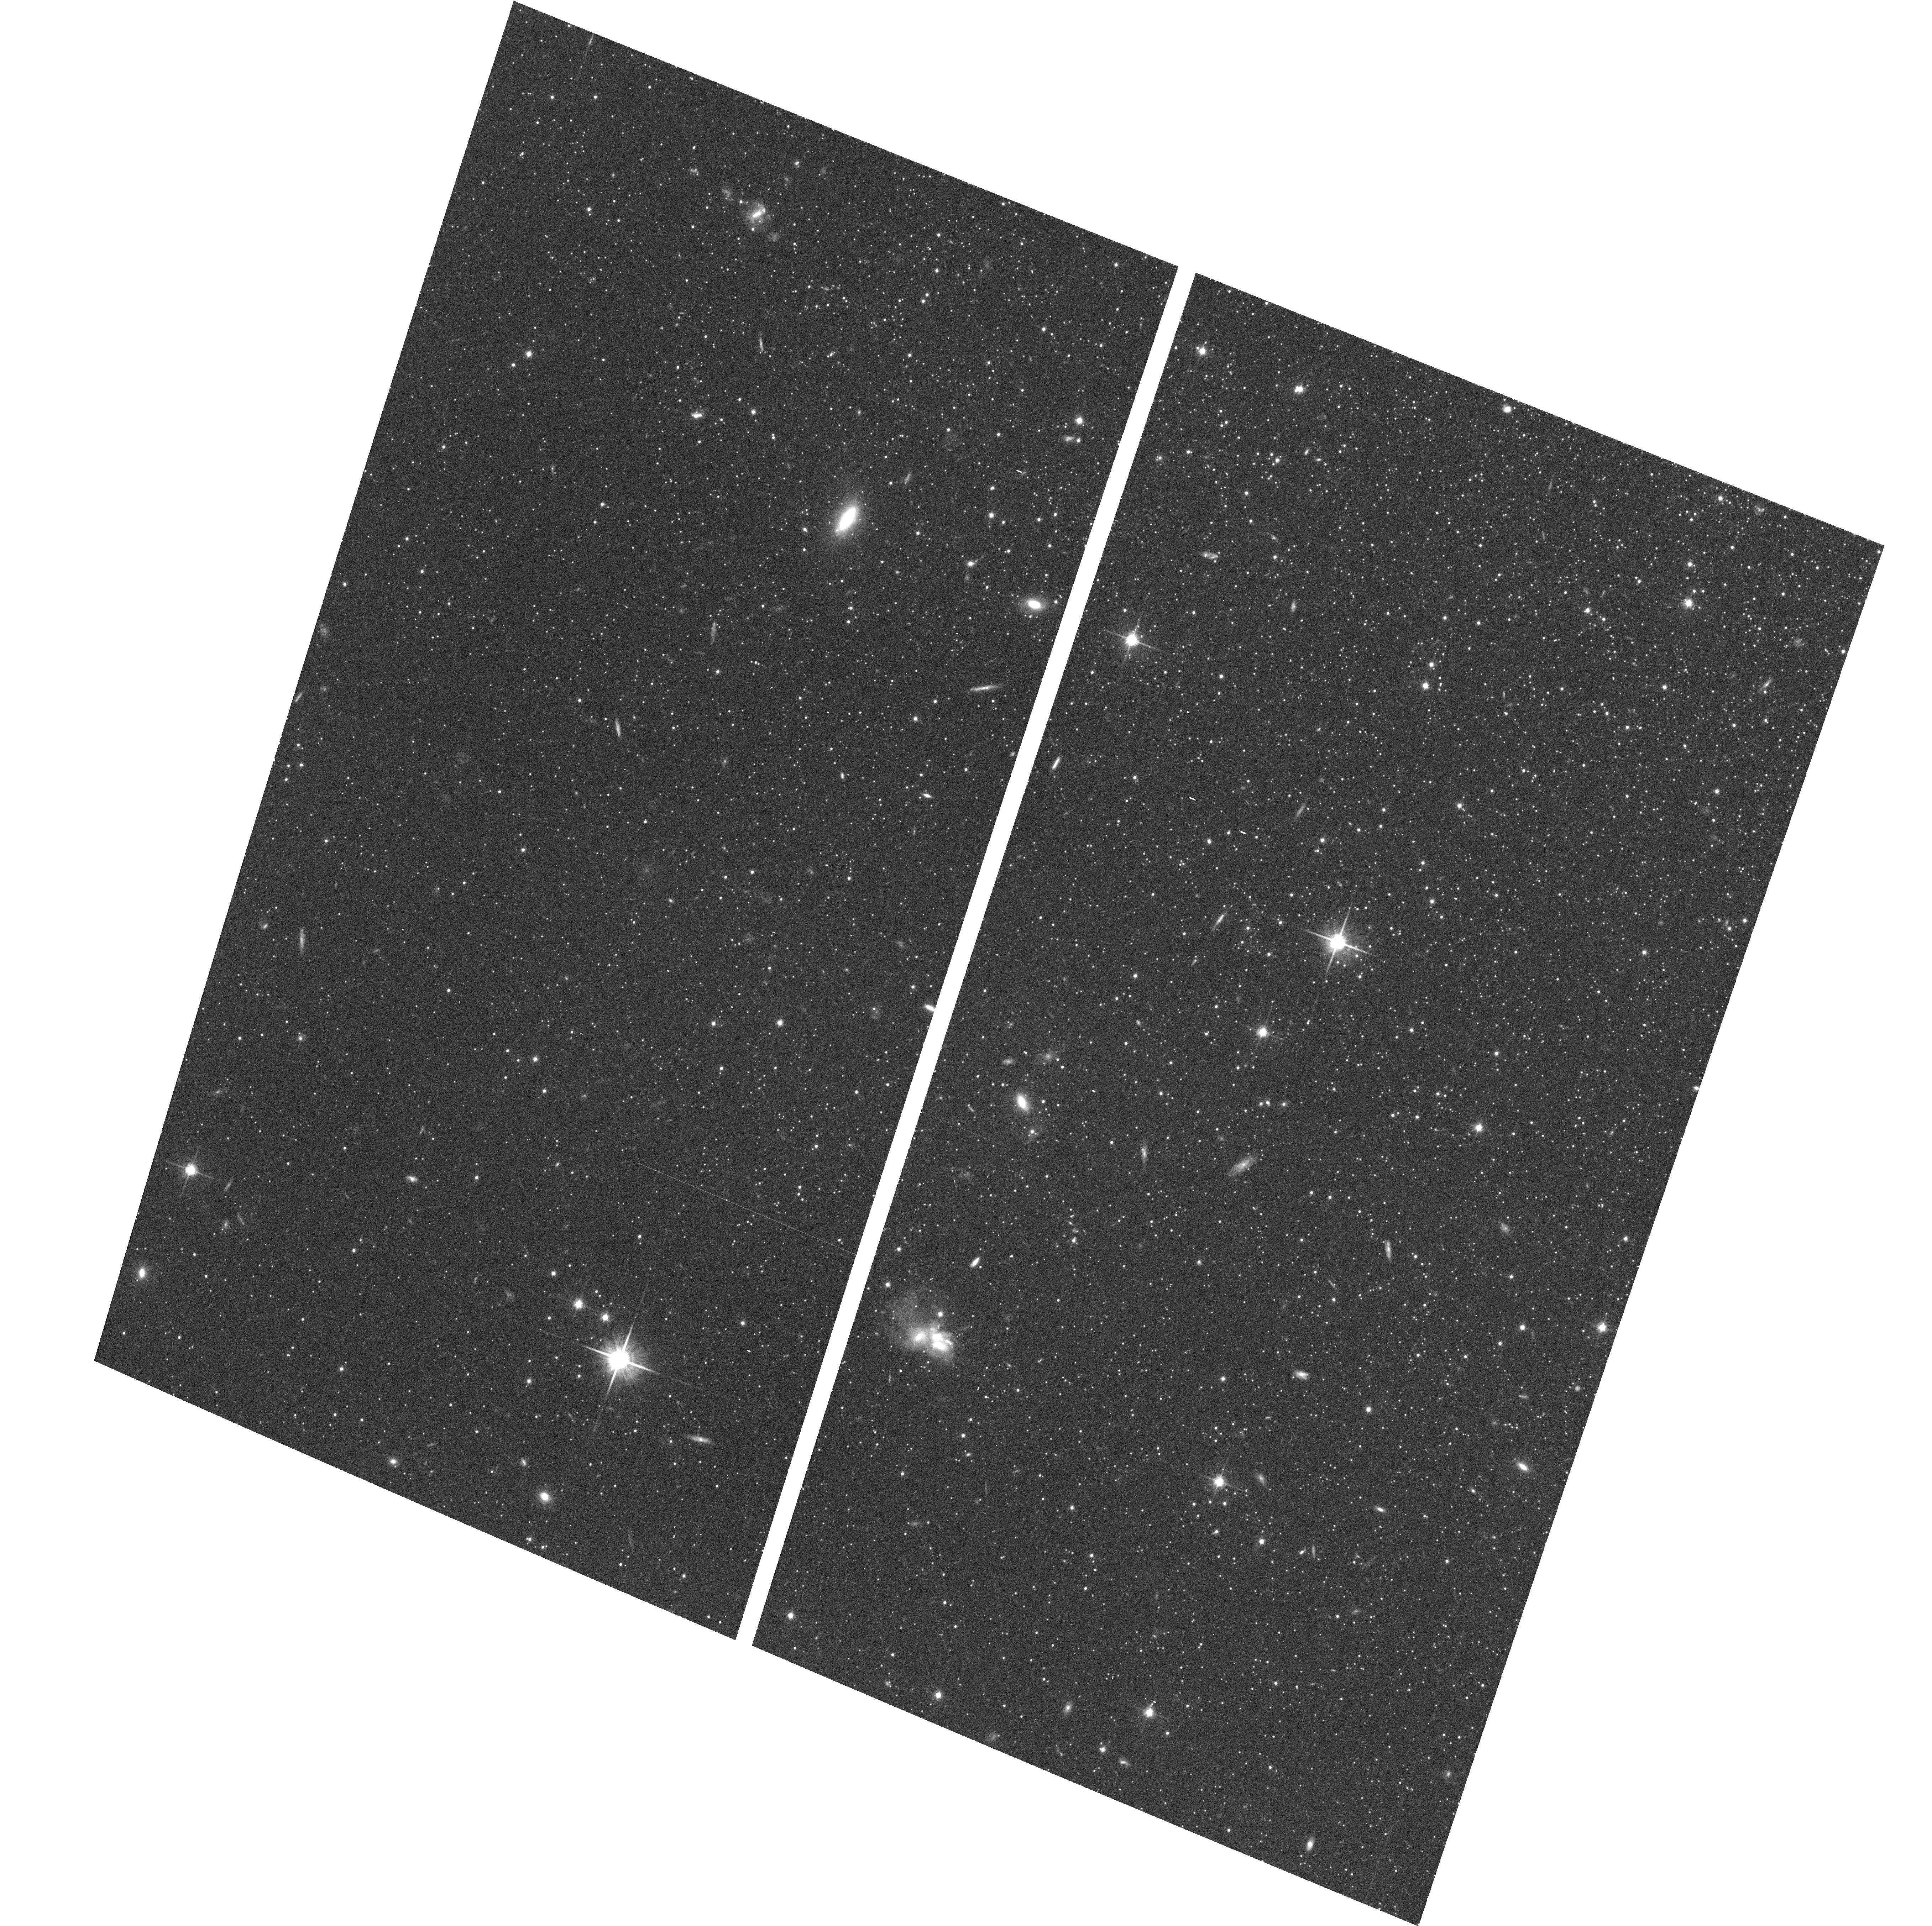
Target: NGC598-HALO1
Instrument: ACS/WFC
Filter: F814W
Exposure: 23 min
Observation ID: hst_9479_01_acs_wfc_f814w_j8g801

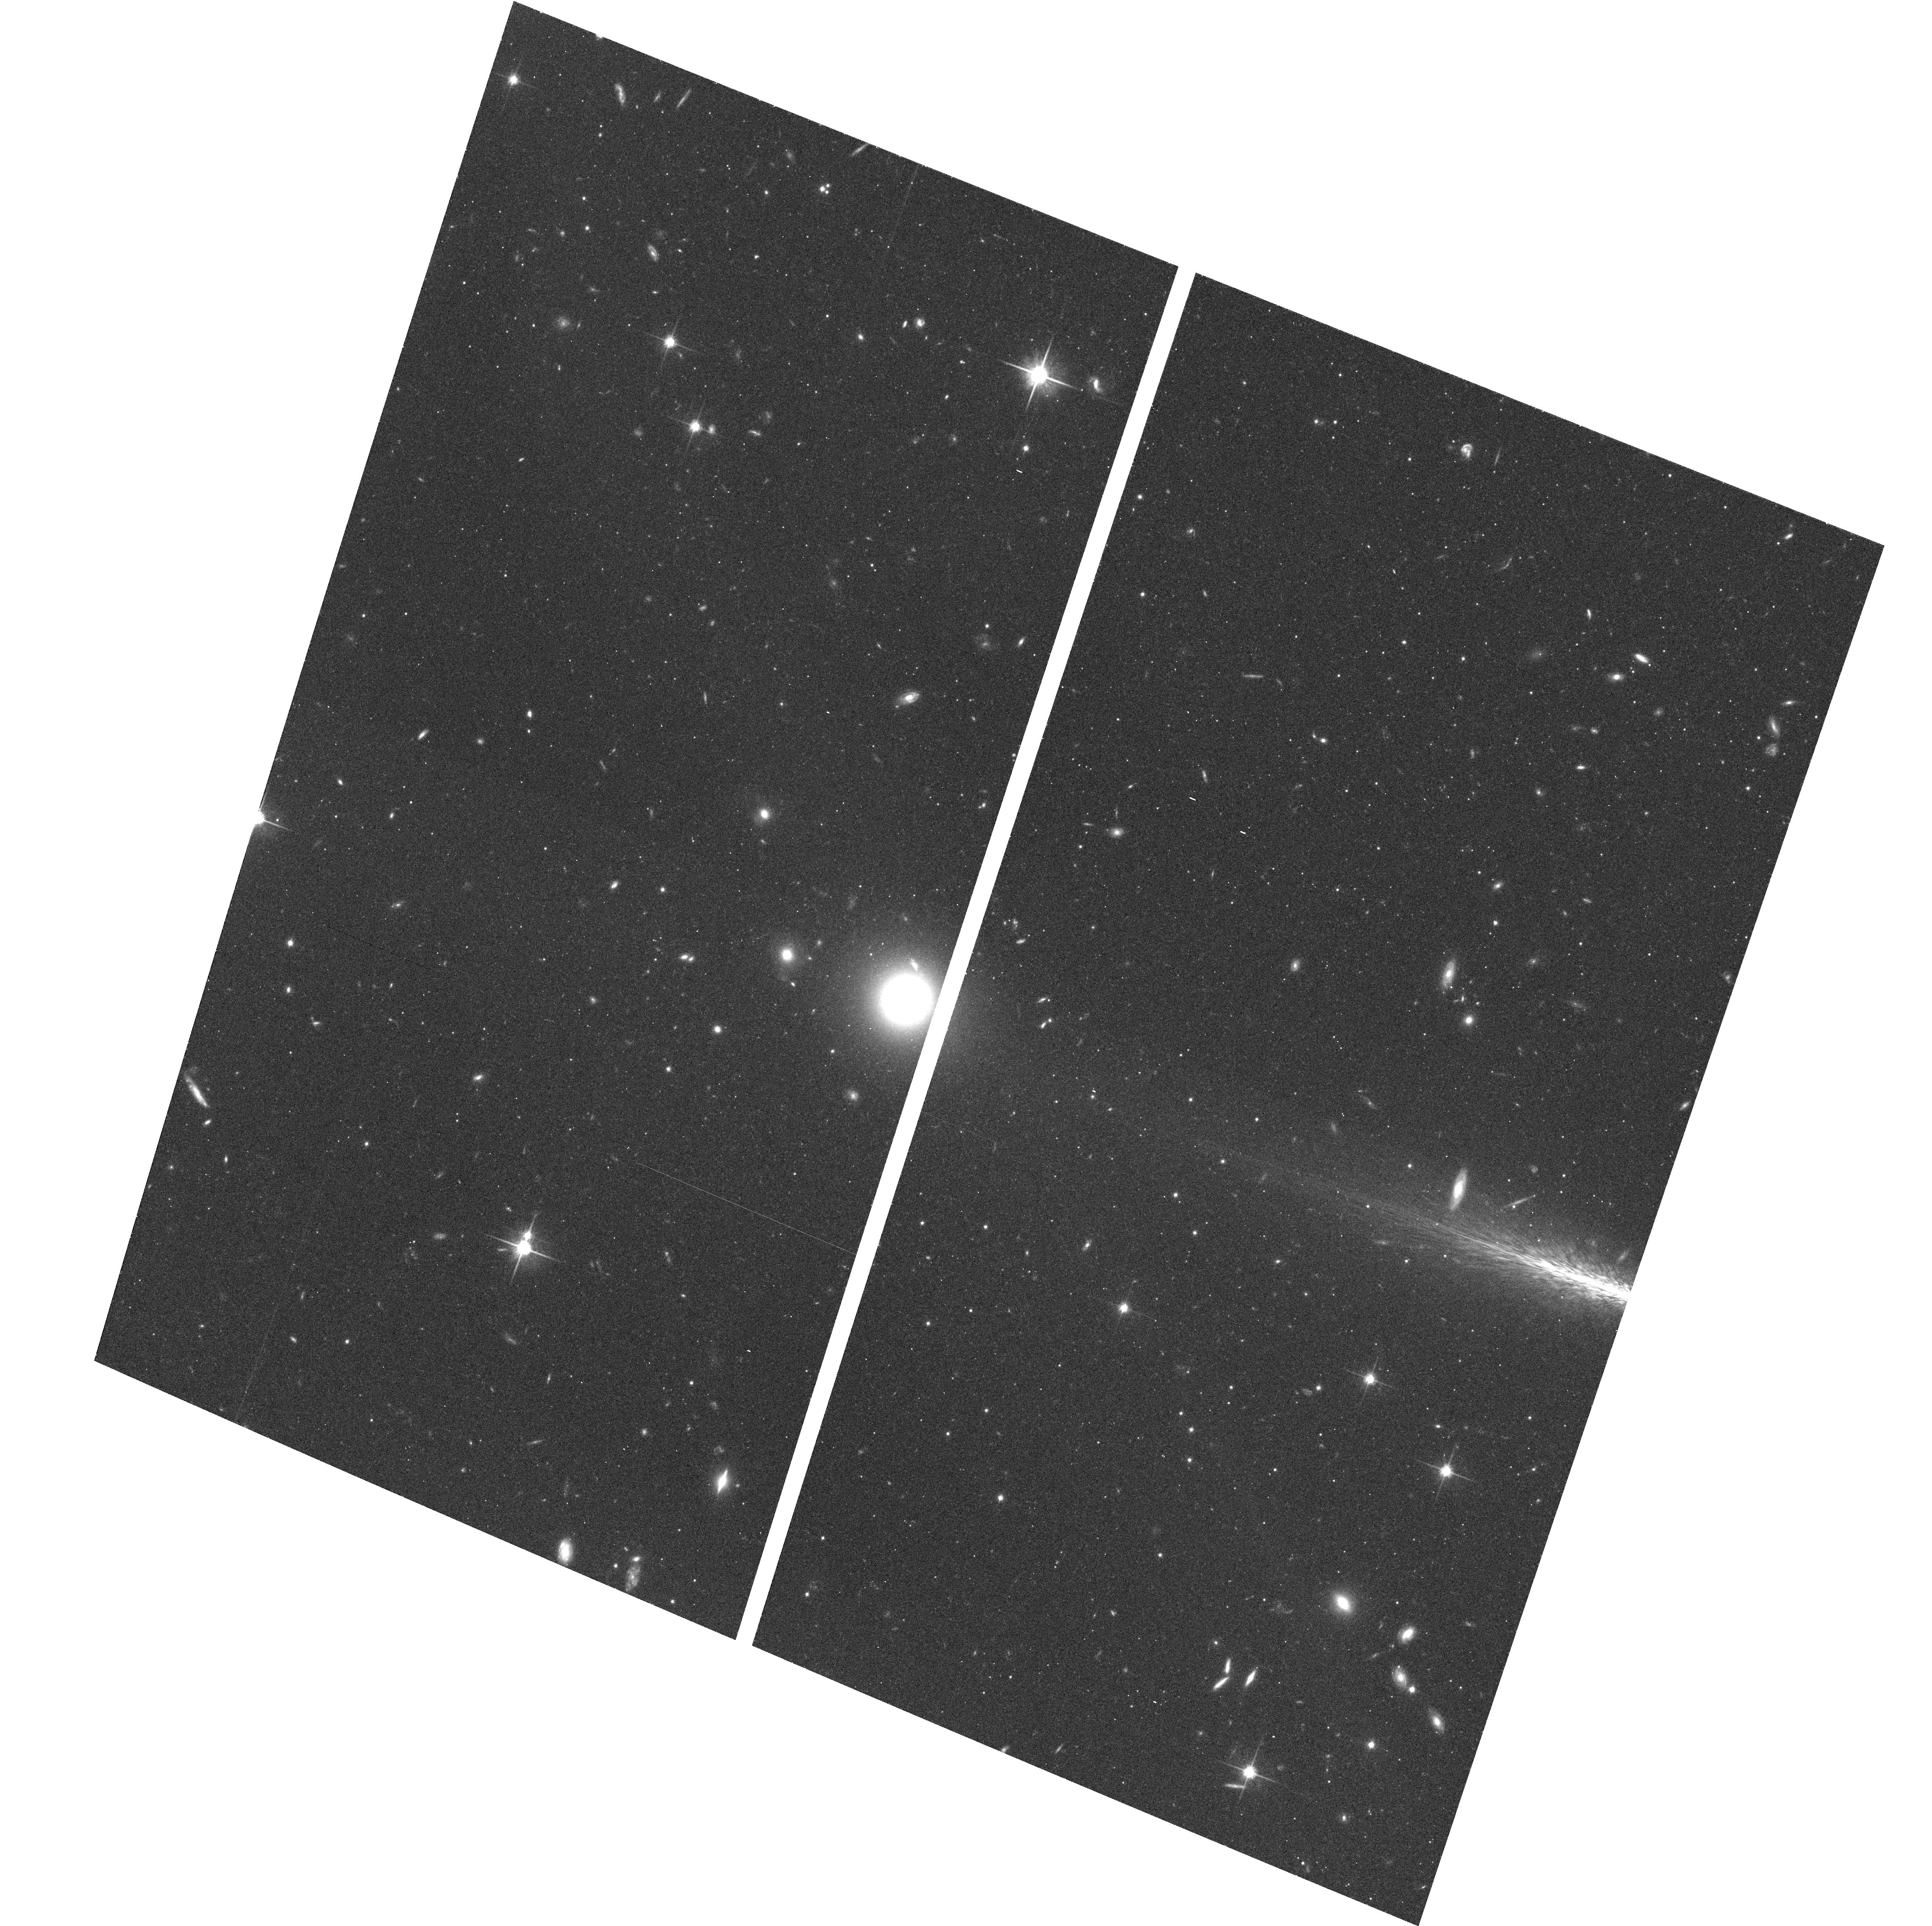
Target: NGC598-HALO3
Instrument: ACS/WFC
Filter: F814W
Exposure: 23 min
Observation ID: hst_9479_03_acs_wfc_f814w_j8g803

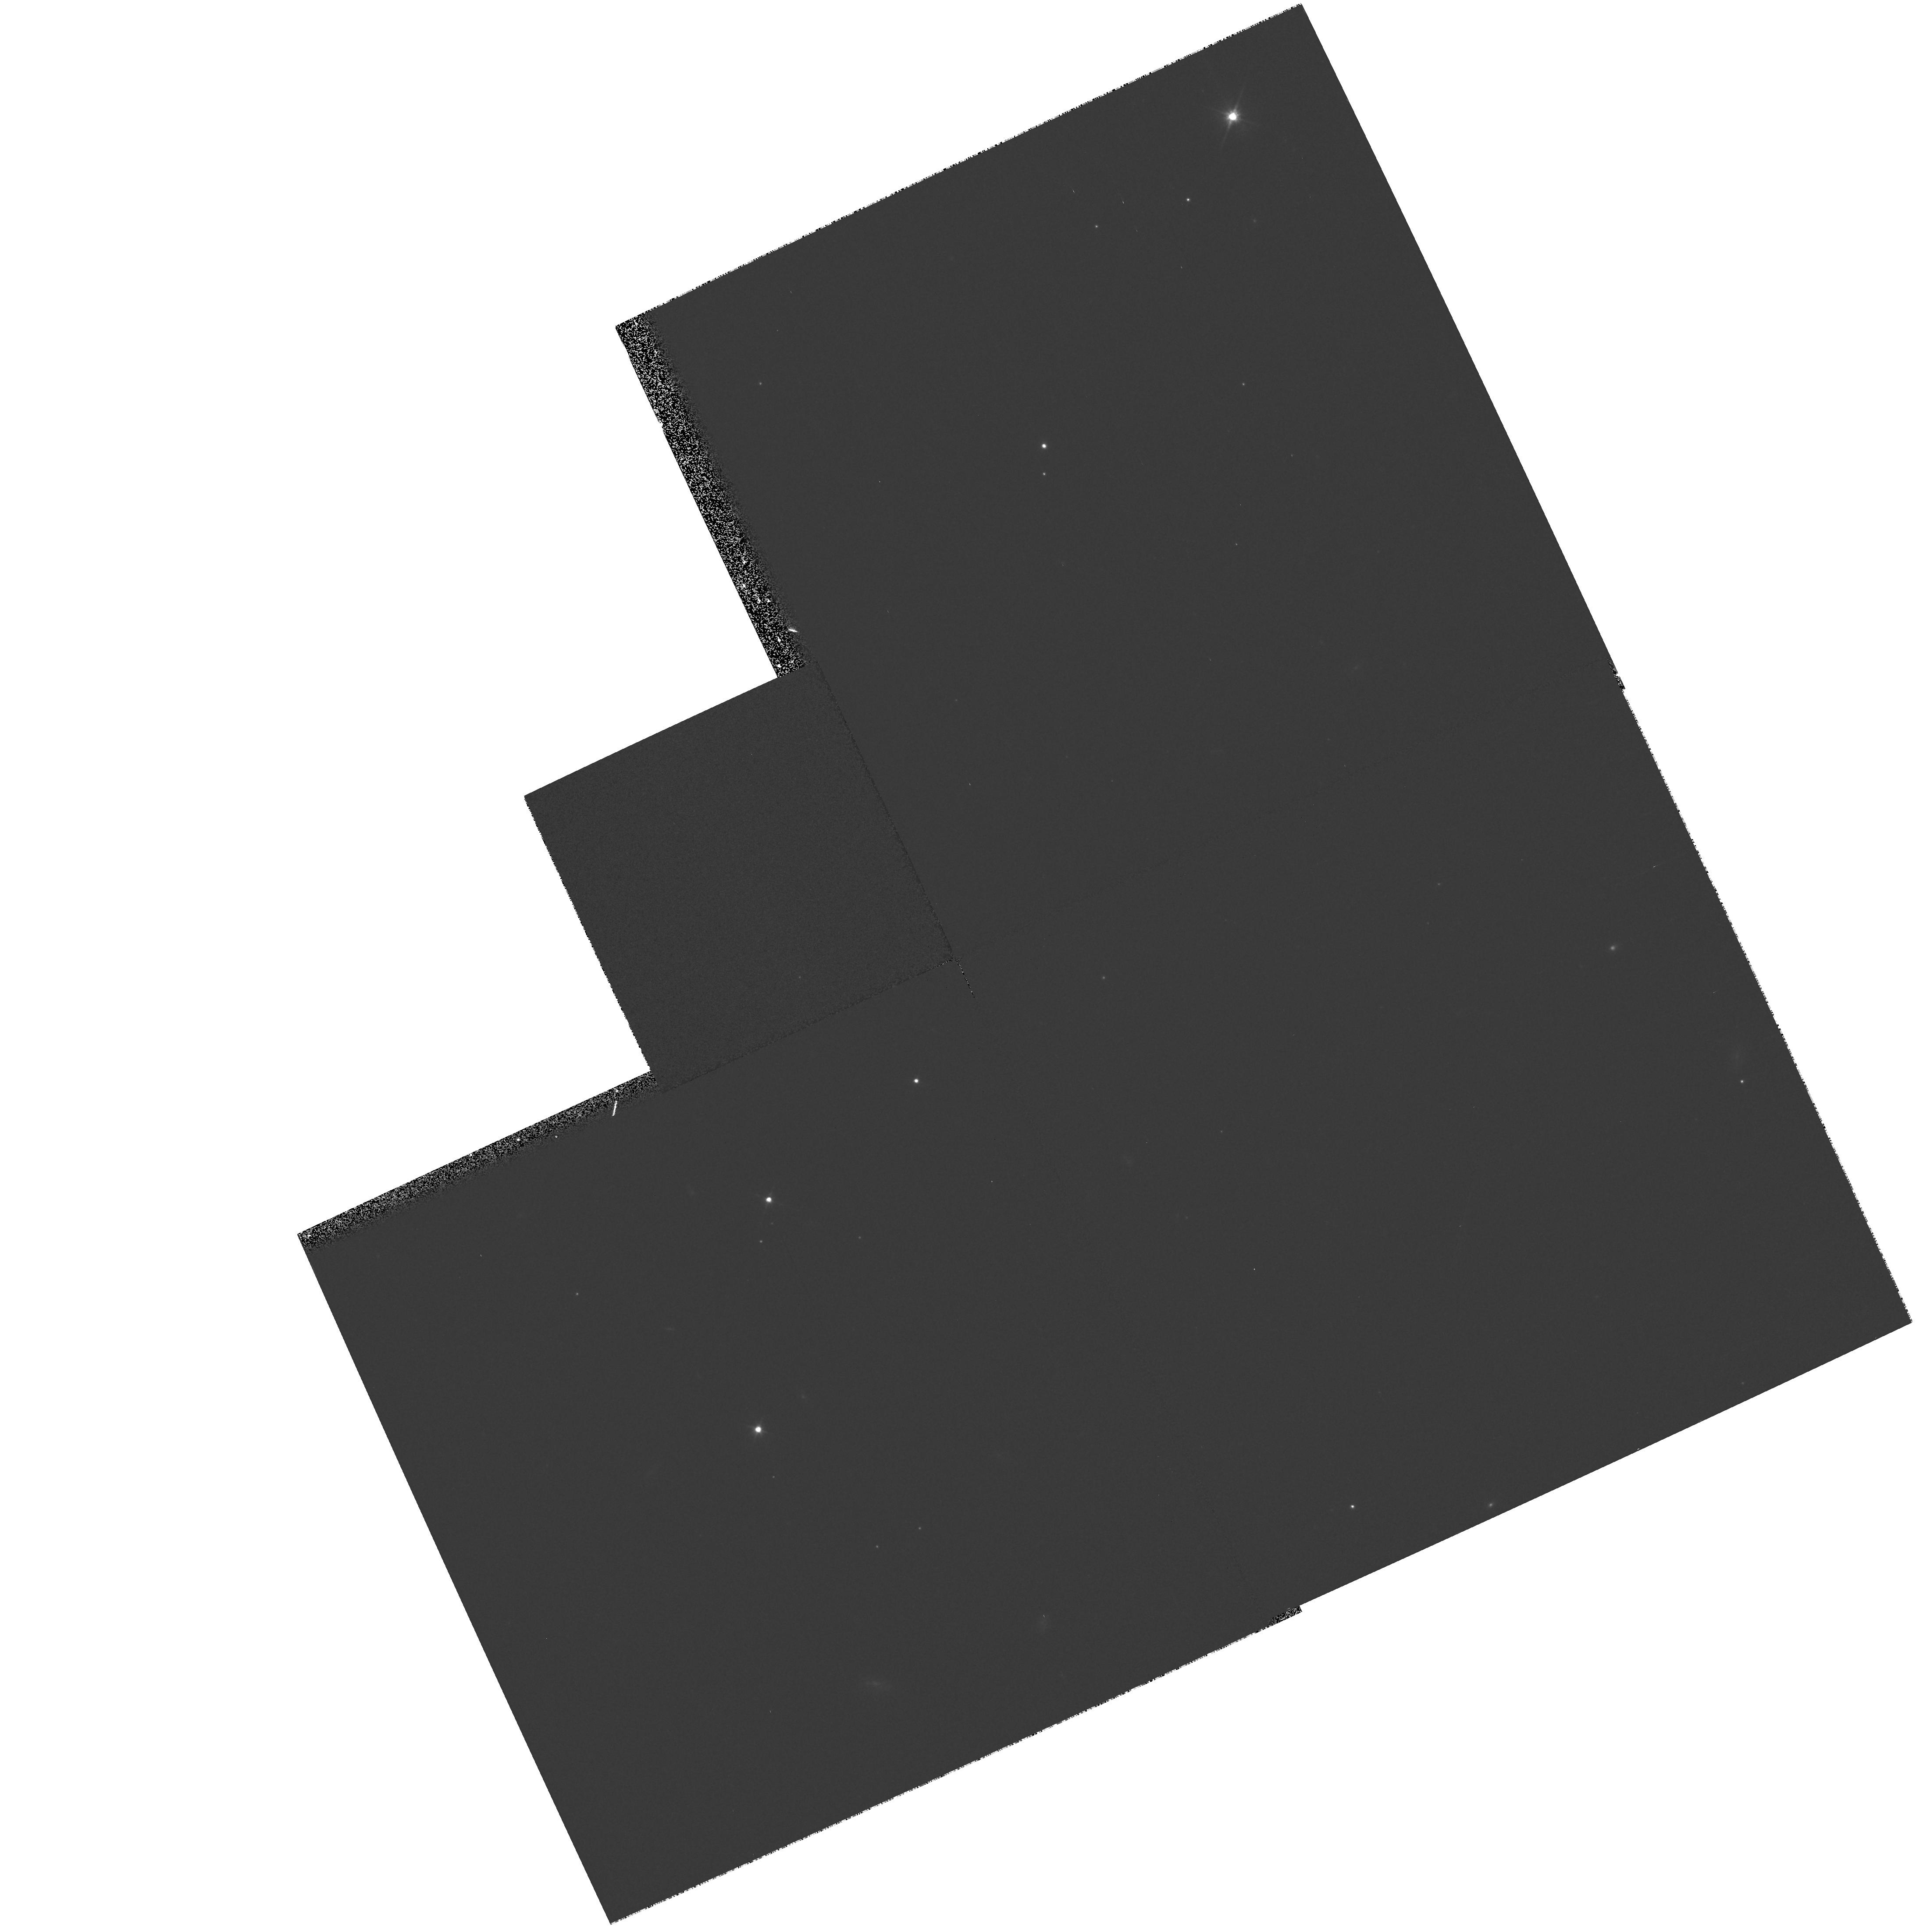
Target: field at RA 24.040°, Dec 30.405°
Instrument: WFPC2/PC
Filter: F606W
Exposure: 5 min
Observation ID: hst_9479_03_wfpc2_pc_f606w_u8g803

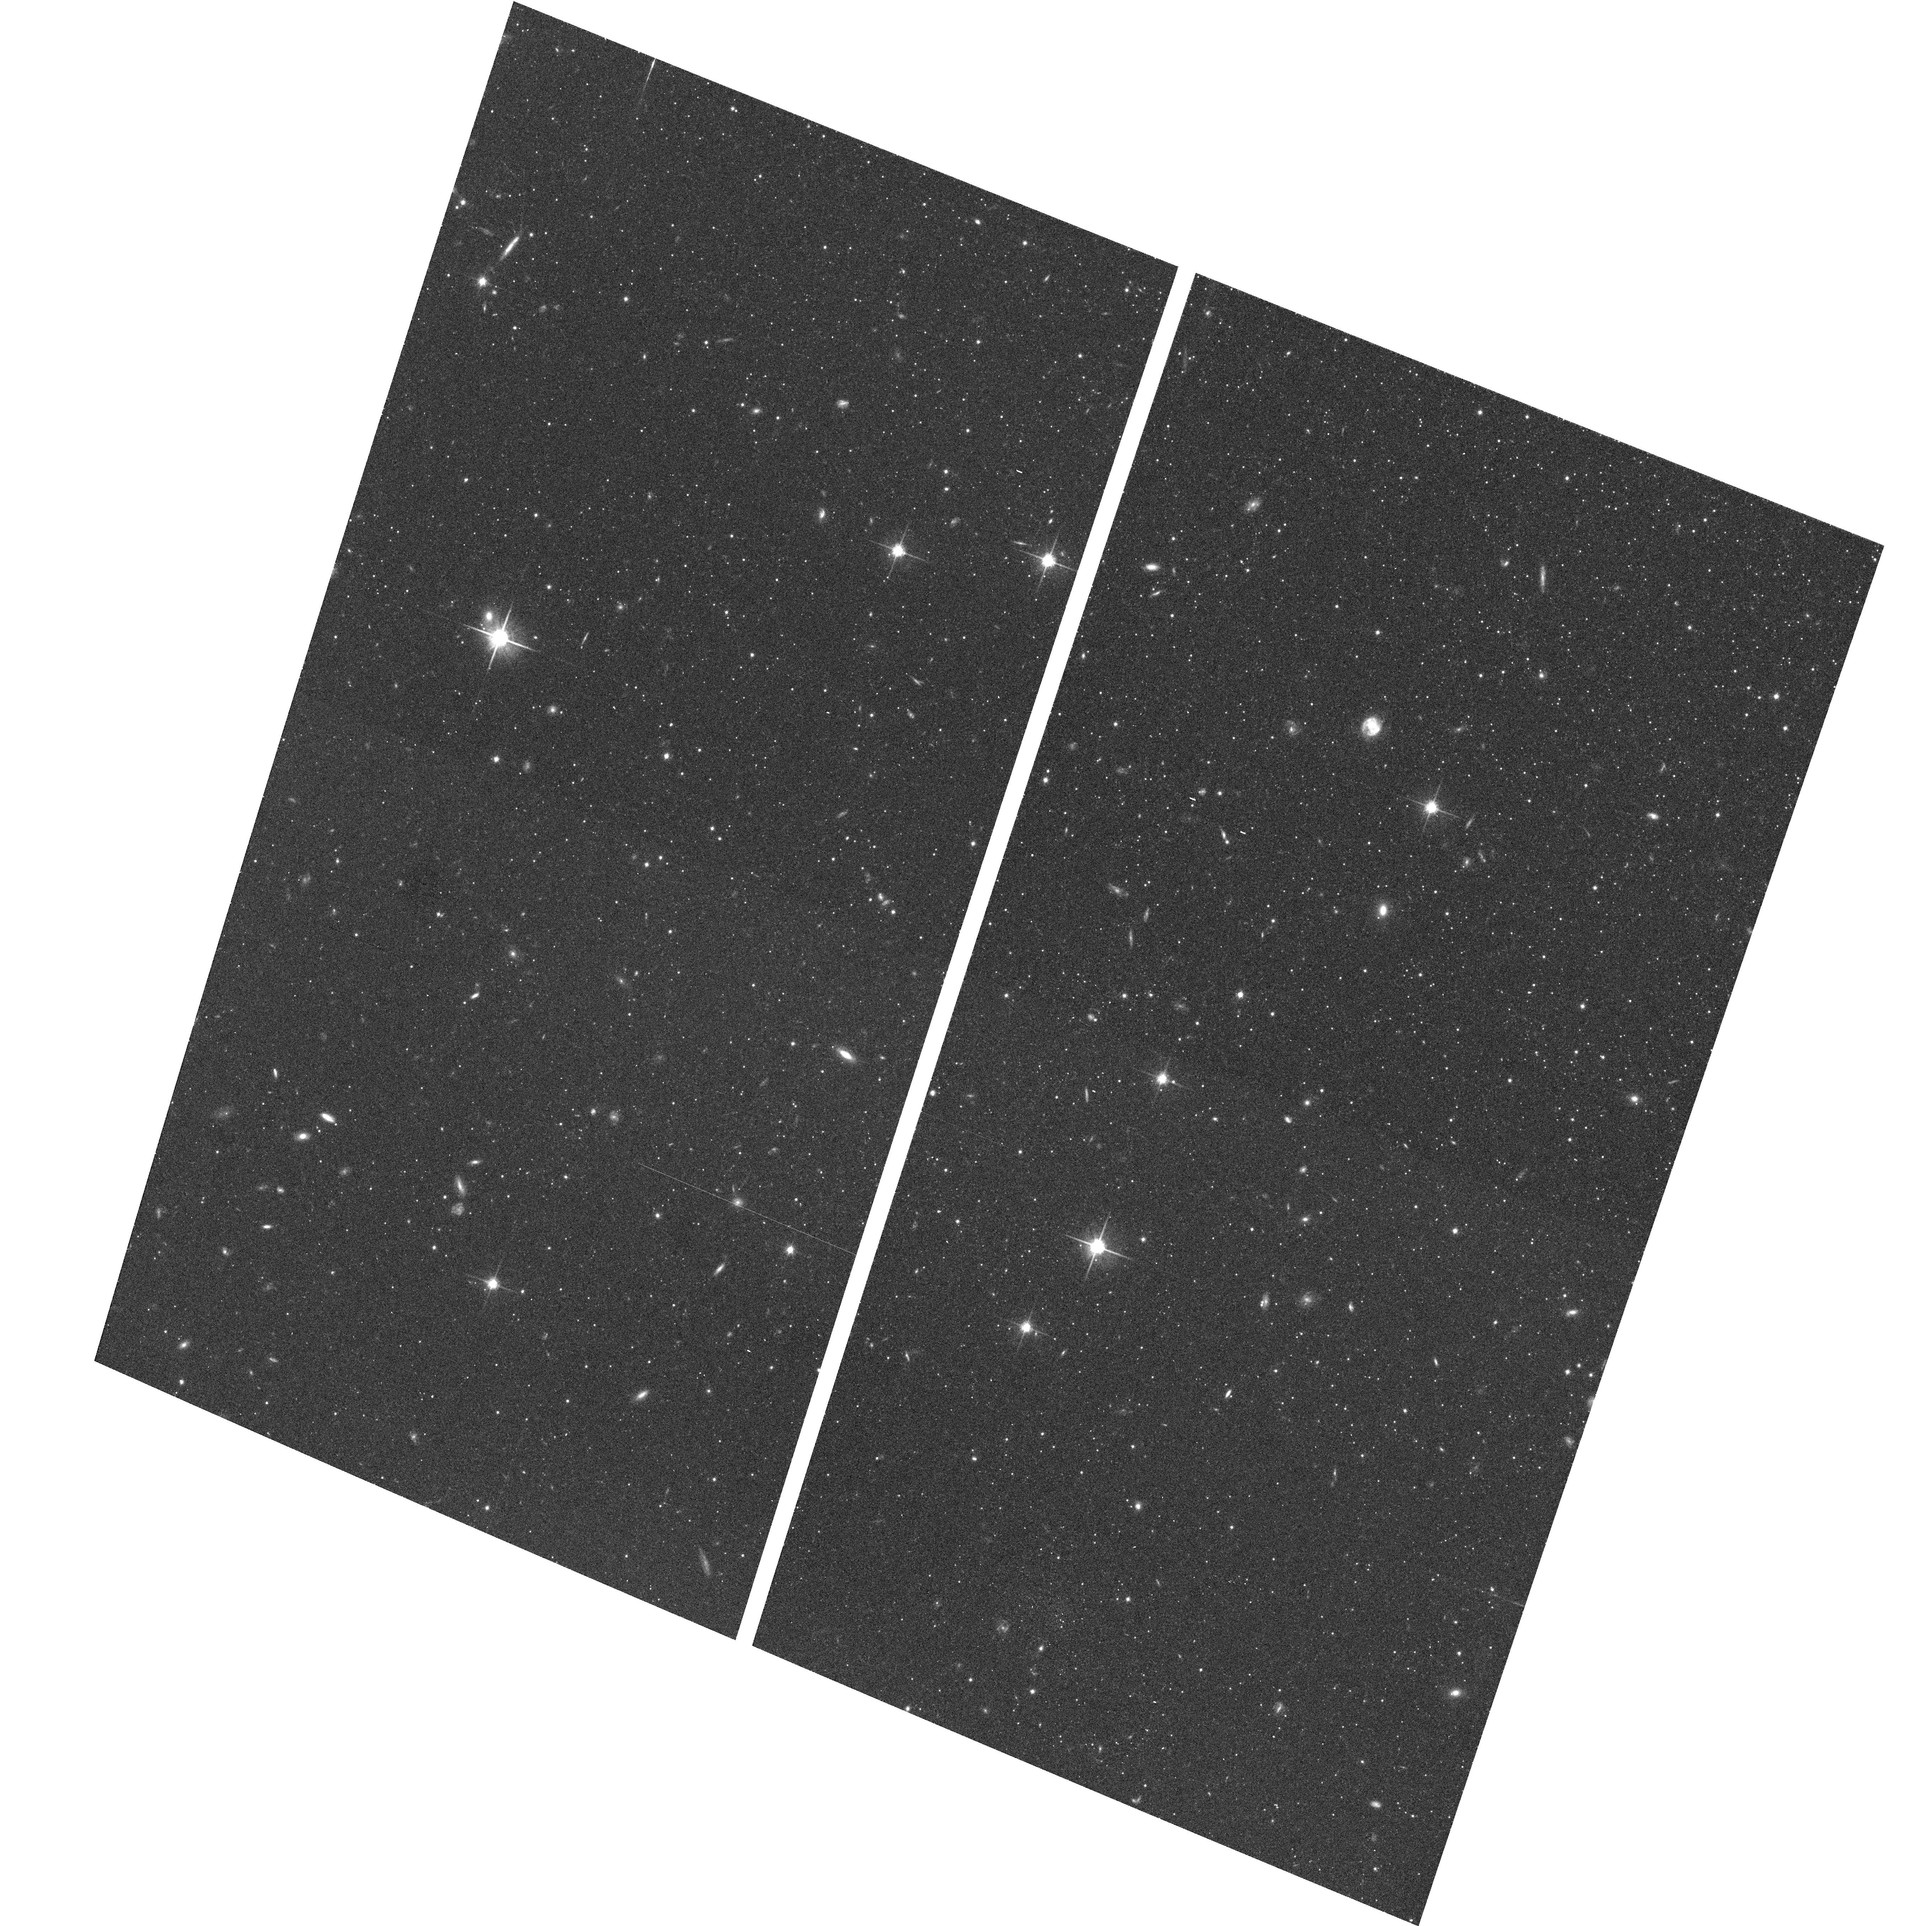
Target: NGC598-HALO2
Instrument: ACS/WFC
Filter: F814W
Exposure: 23 min
Observation ID: hst_9479_02_acs_wfc_f814w_j8g802

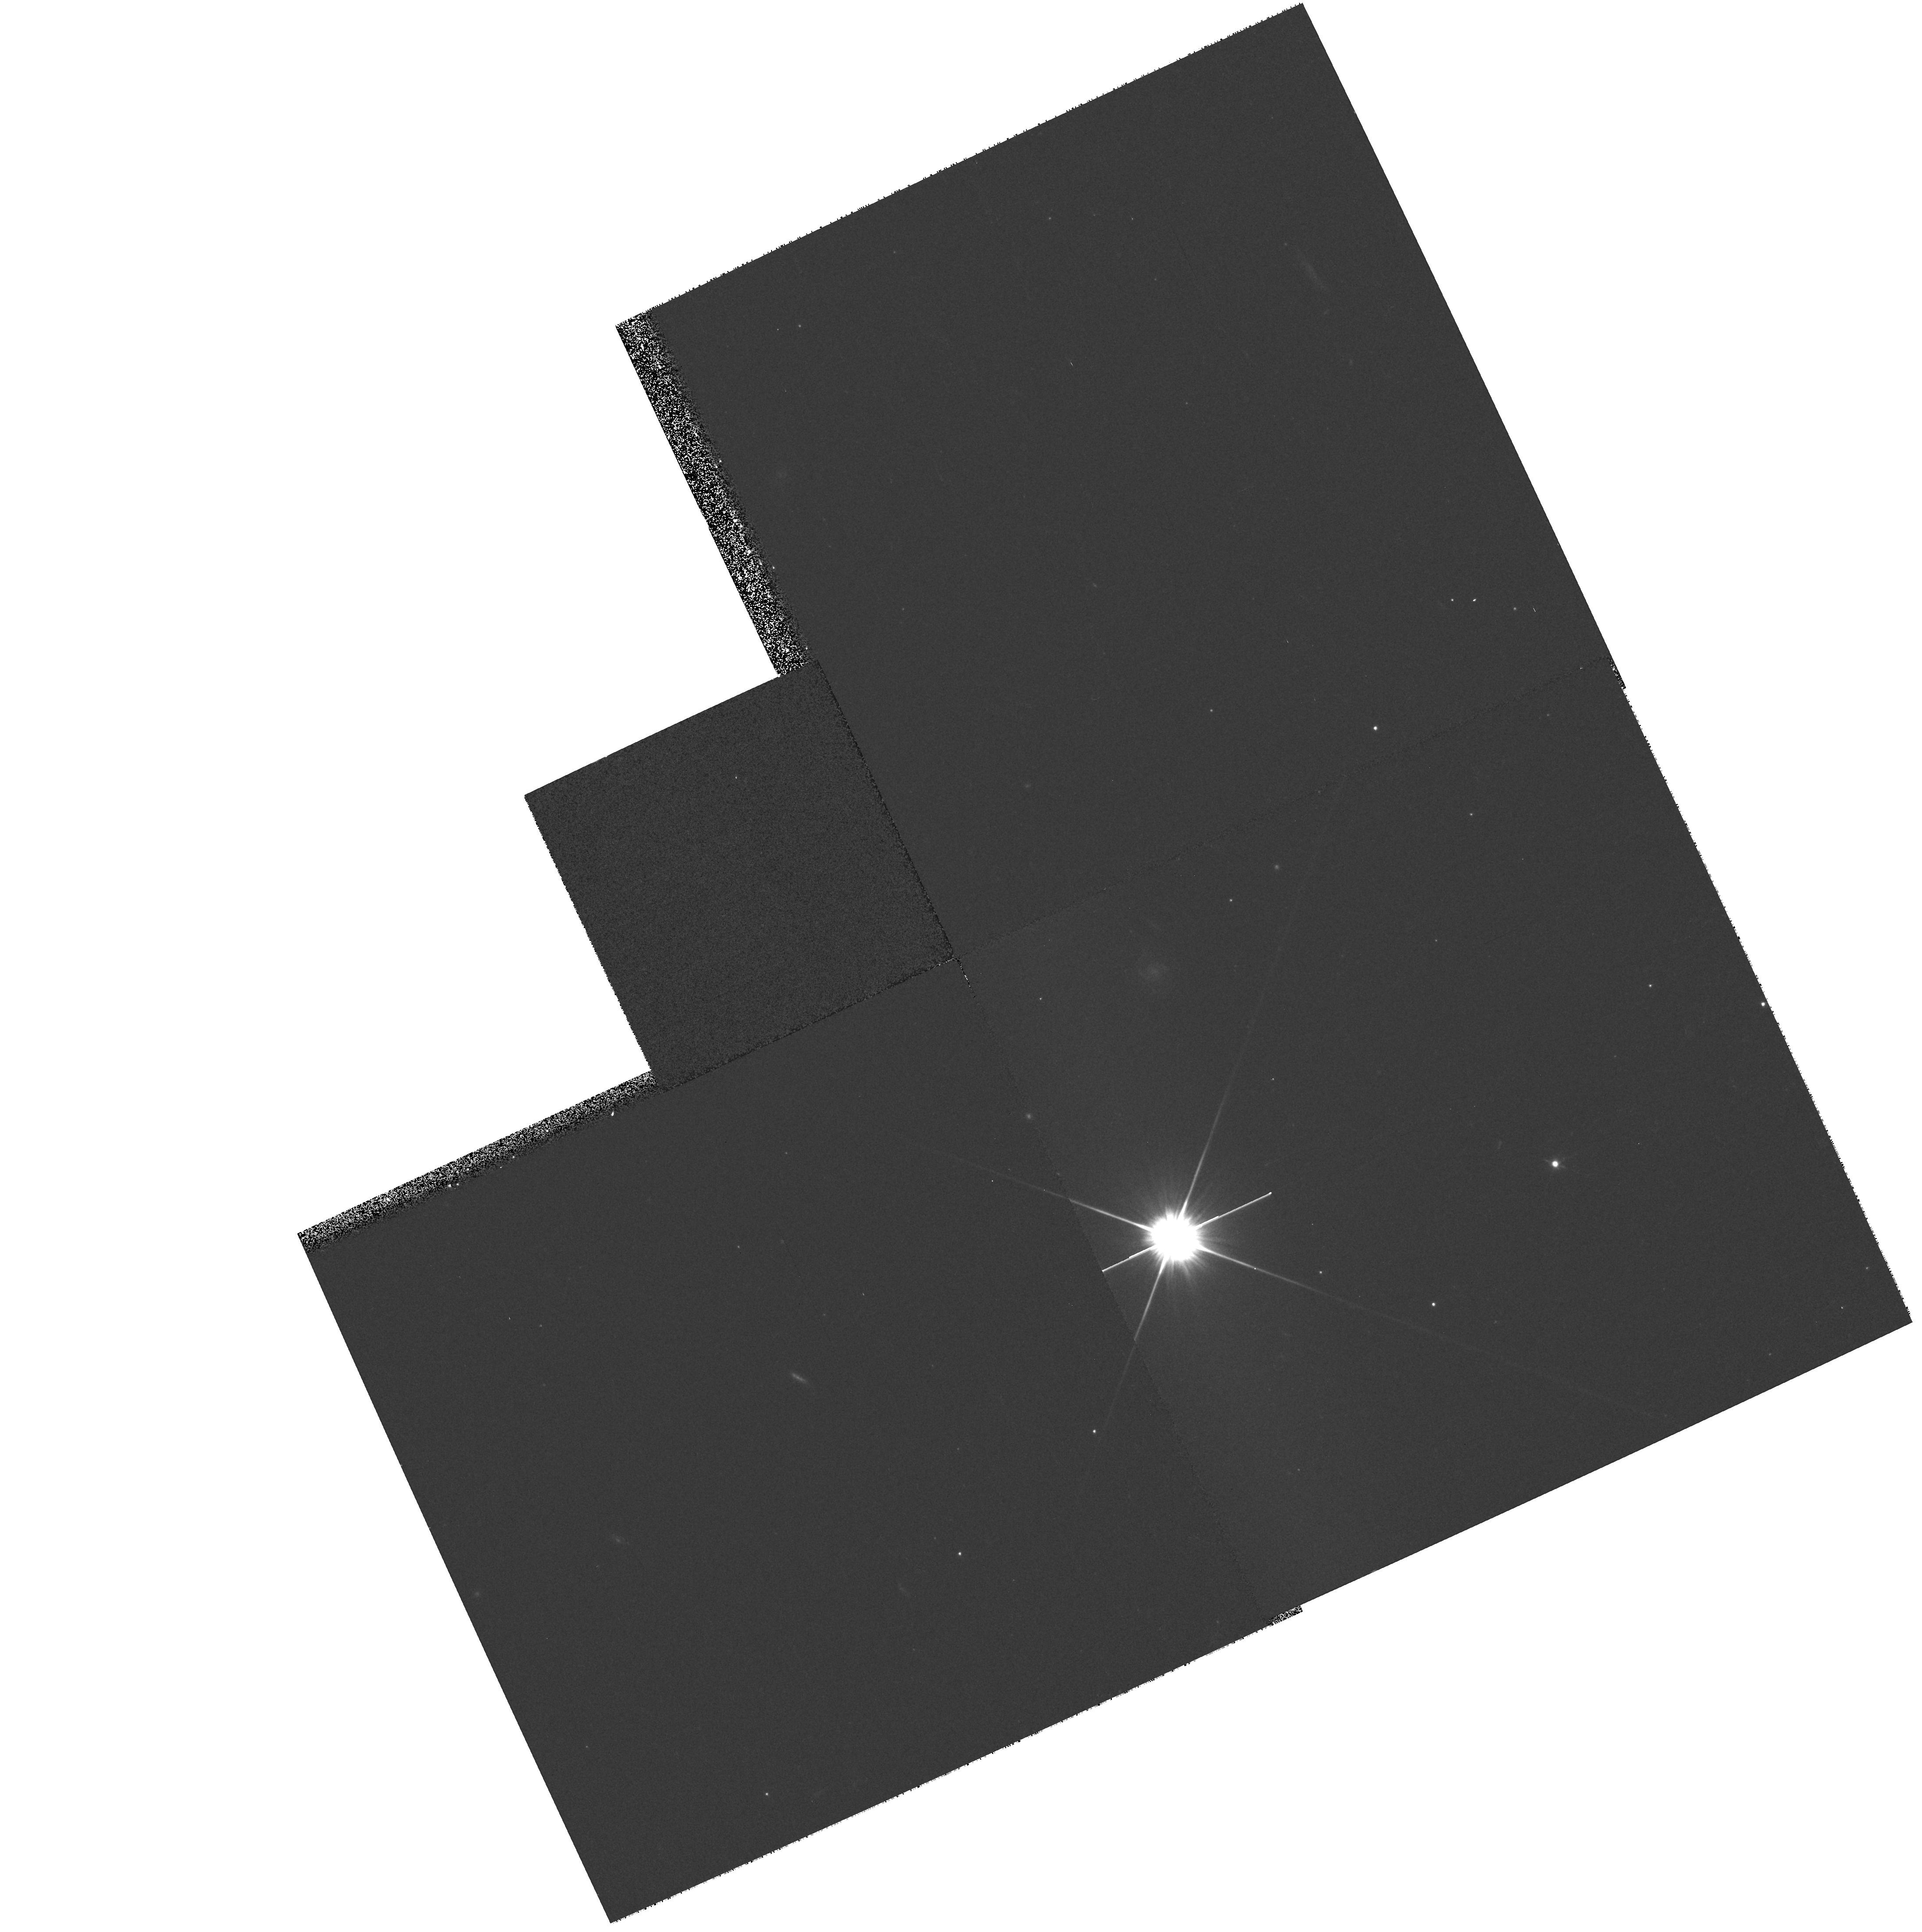
Target: field at RA 23.980°, Dec 30.423°
Instrument: WFPC2/PC
Filter: F606W
Exposure: 5 min
Observation ID: hst_9479_02_wfpc2_pc_f606w_u8g802

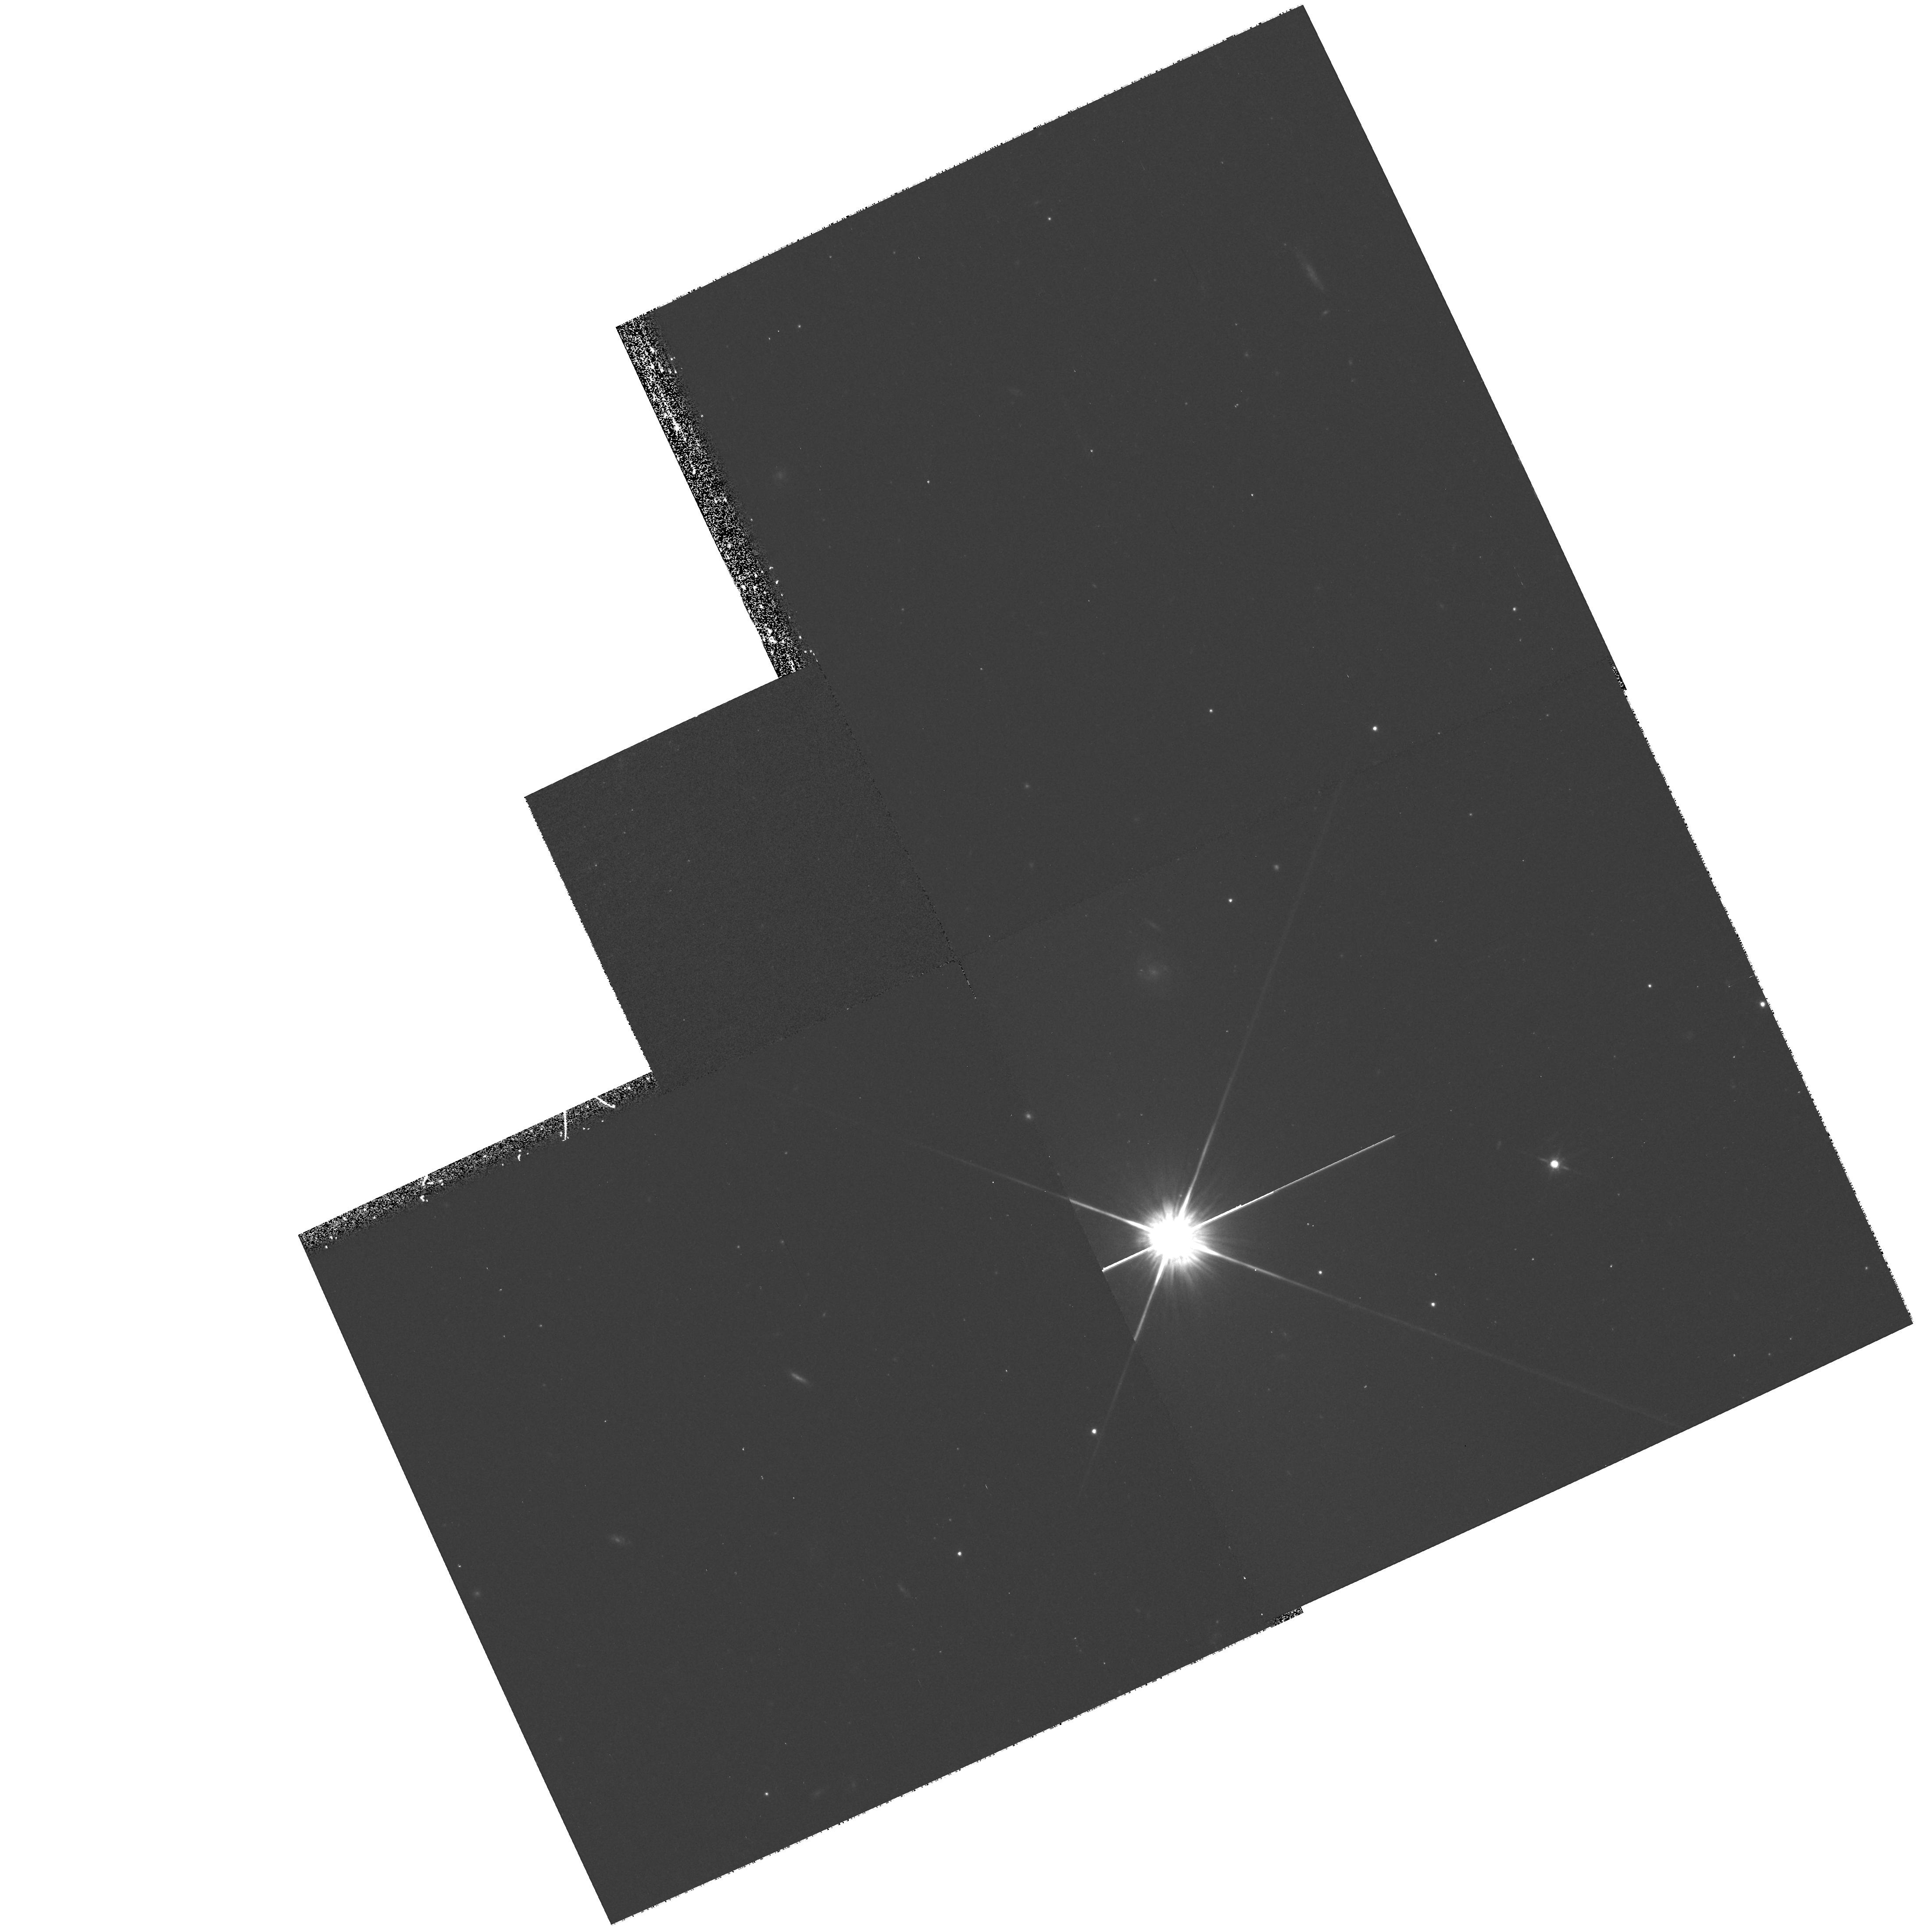
Target: field at RA 23.980°, Dec 30.423°
Instrument: WFPC2/PC
Filter: F814W
Exposure: 17 min
Observation ID: hst_9479_02_wfpc2_pc_f814w_u8g802

The Field Stellar Populations of M33s Outer Halo (PI: Sarajedini, Ata)

In cycle 5, we observed 10 globular clusters in the halo of M33 with HST/WFPC2. For each cluster, we have constructed VI color-magnitude diagrams (CMDs) that reach some 2 magnitudes below the horizontal branch (HB). Although their mean metallicity is <~ngleFe/H\rangle= -1.27 +/- 0.11, 80\ possess completely red HB morphologies, much redder than comparable globular clusters in the halo of the Milky Way. Furthermore, these M33 halo globulars therefore suffer from the `second parameter effect' where another parameter in addition to metallicity is influencing the HB morphology. If interpreted in terms of age, this leads us to the surprising conclusion that the epoch of halo formation in M33 was significantly more extended as compared with the Milky Way. Of course, this conclusion is based only on the properties of the halo clusters in M33. As a result, we propose to investigate the properties of the halo field stars in M33. Our approach involves the construction of VI color-magnitude diagrams for 3 fields located at projected distances of 7 kpc, 8 kpc, and 9 kpc from the center of M33. From the color-magnitude diagrams, we will measure the mean metallicity, metallicity dispersion, and horizontal branch morphology of the field halo stars in M33. These properties will be compared with those of the M33 halo globular clusters as well as the halo populations of the Milky Way and M31.